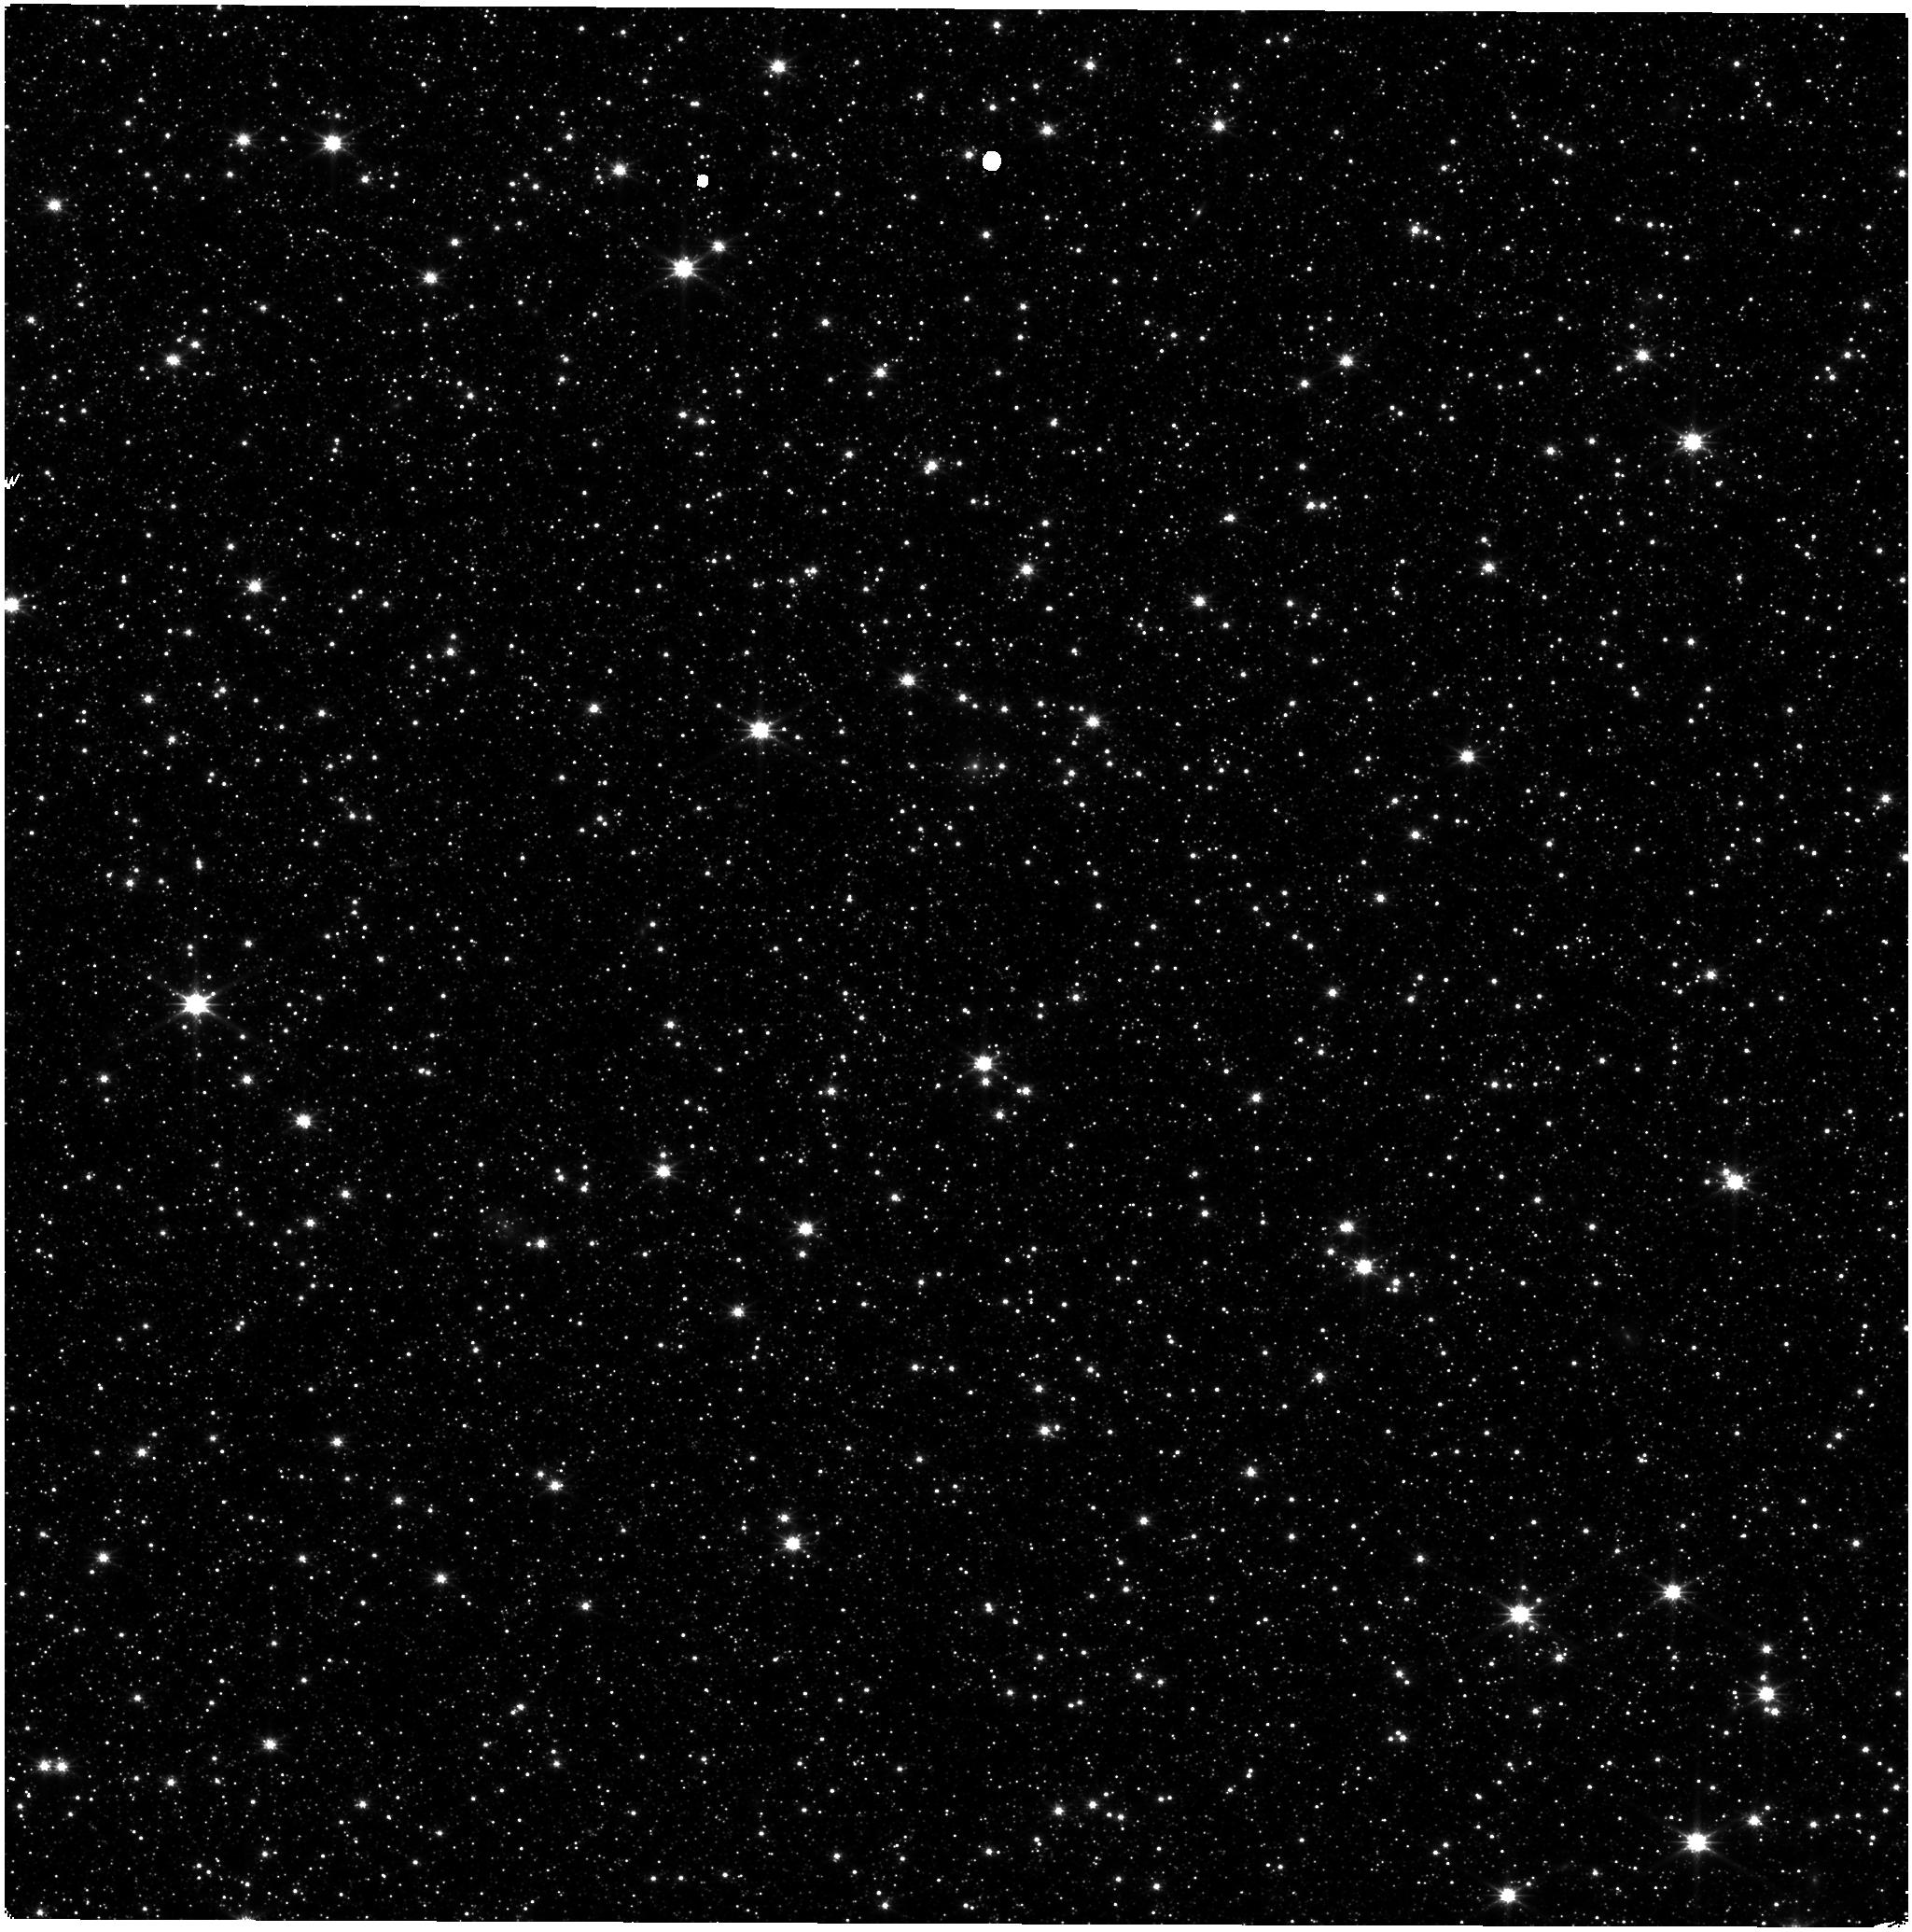
Target: LMC-NIRISS-FGS-ALIGNMENT. Instrument: NIRISS. Filter: CLEAR+F150W. Exposure: 11 min. Observation ID: jw01018-o006_t003_niriss_clear-f150w

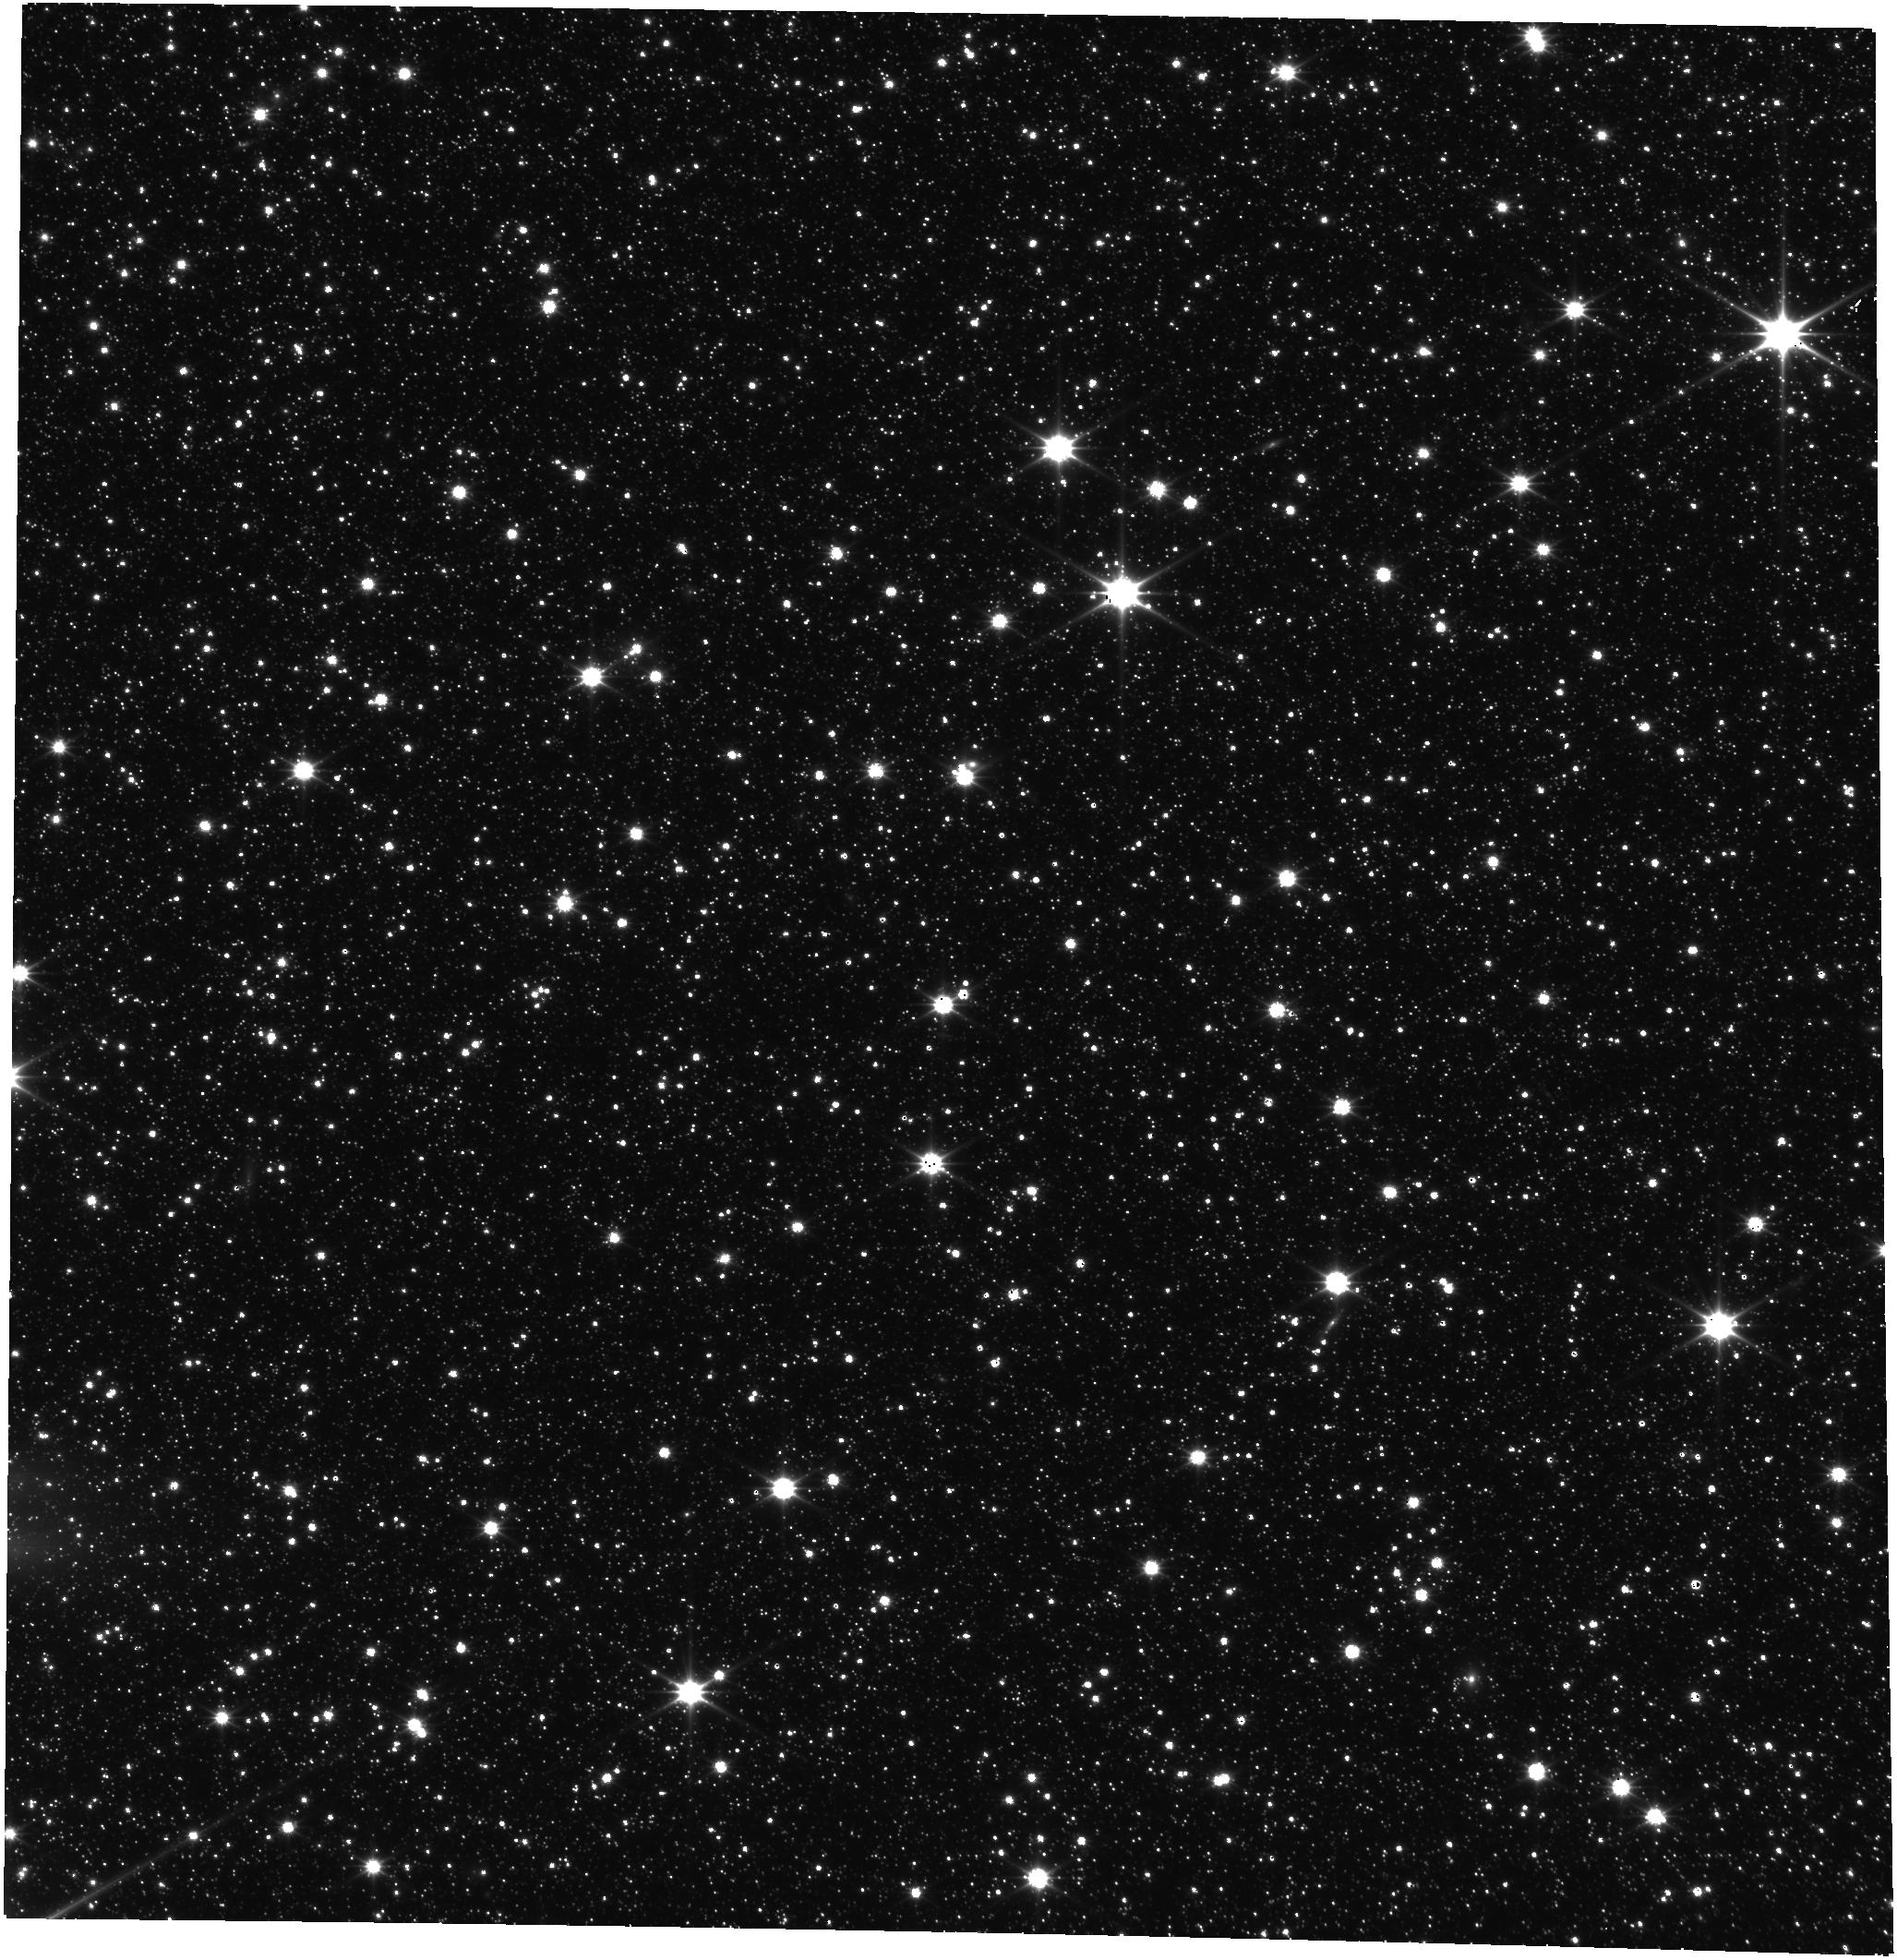
Target: LMC-NIRISS-FGS-ALIGNMENT. Instrument: FGS/FGS2. Filter: OPEN. Exposure: 9 min. Observation ID: jw01018-o006_t003_fgs_clear

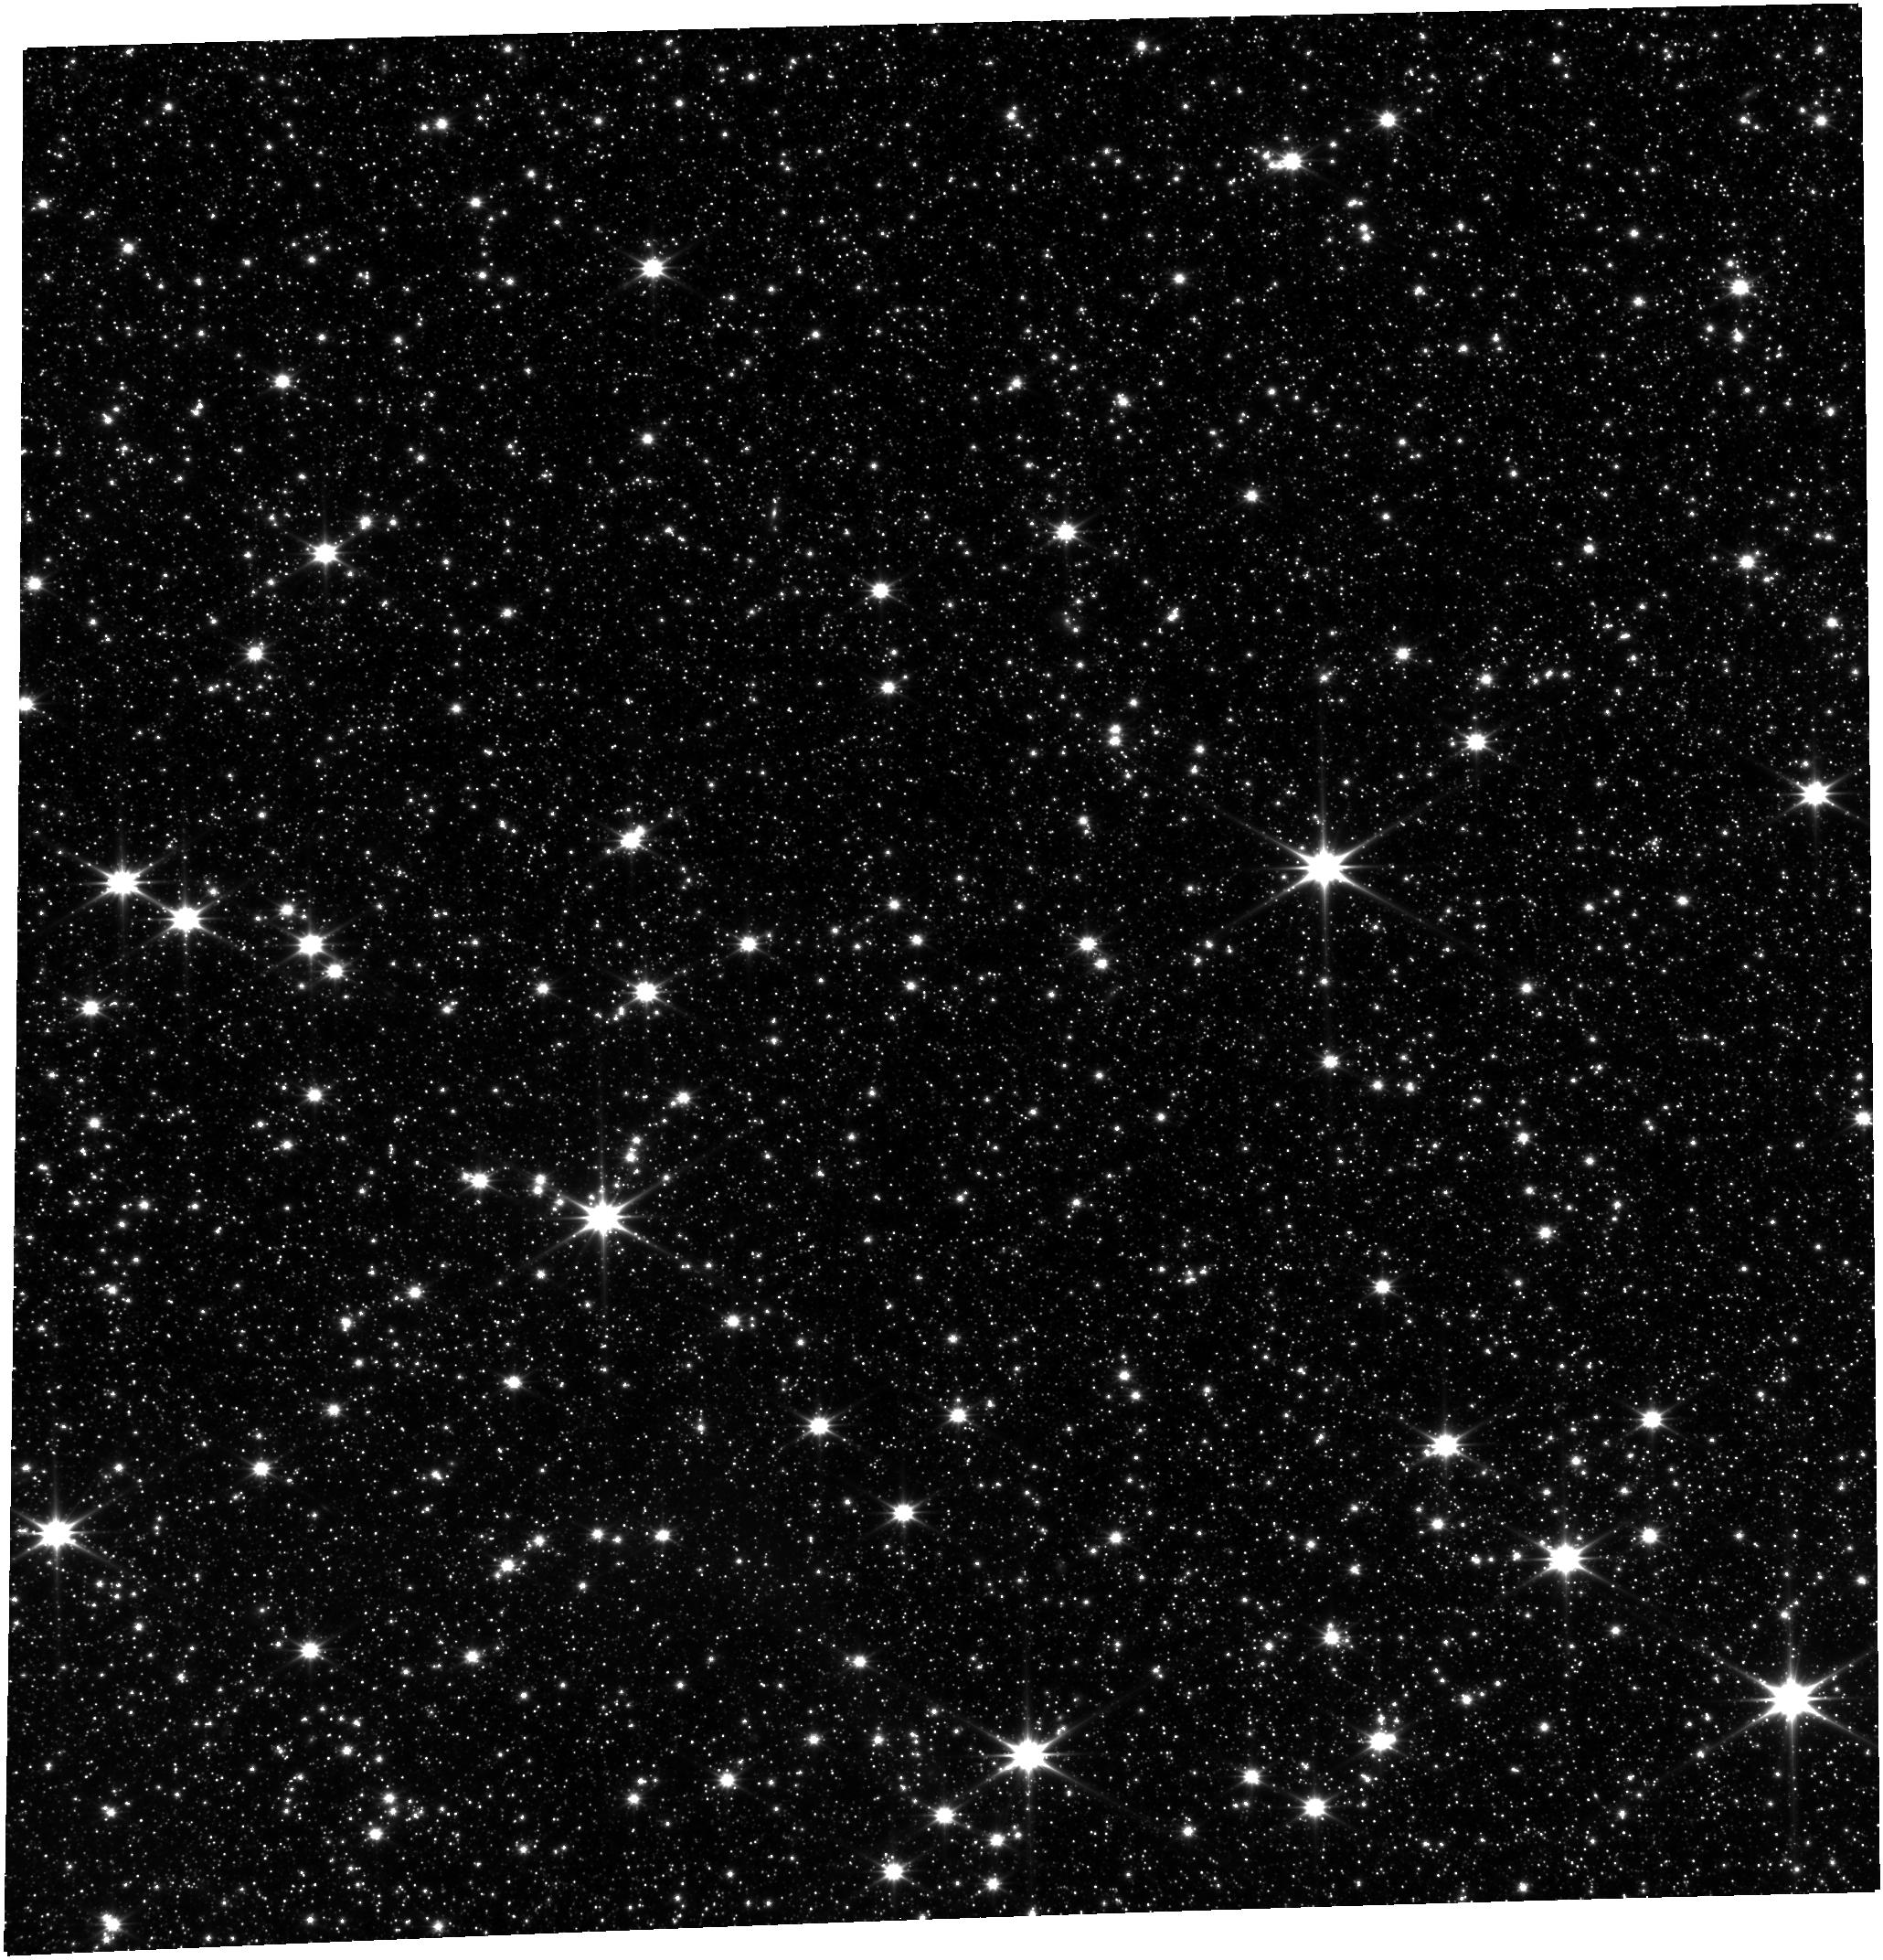
Target: LMC-NIRISS-FGS-ALIGNMENT. Instrument: FGS/FGS1. Filter: OPEN. Exposure: 9 min. Observation ID: jw01018-o005_t003_fgs_clear

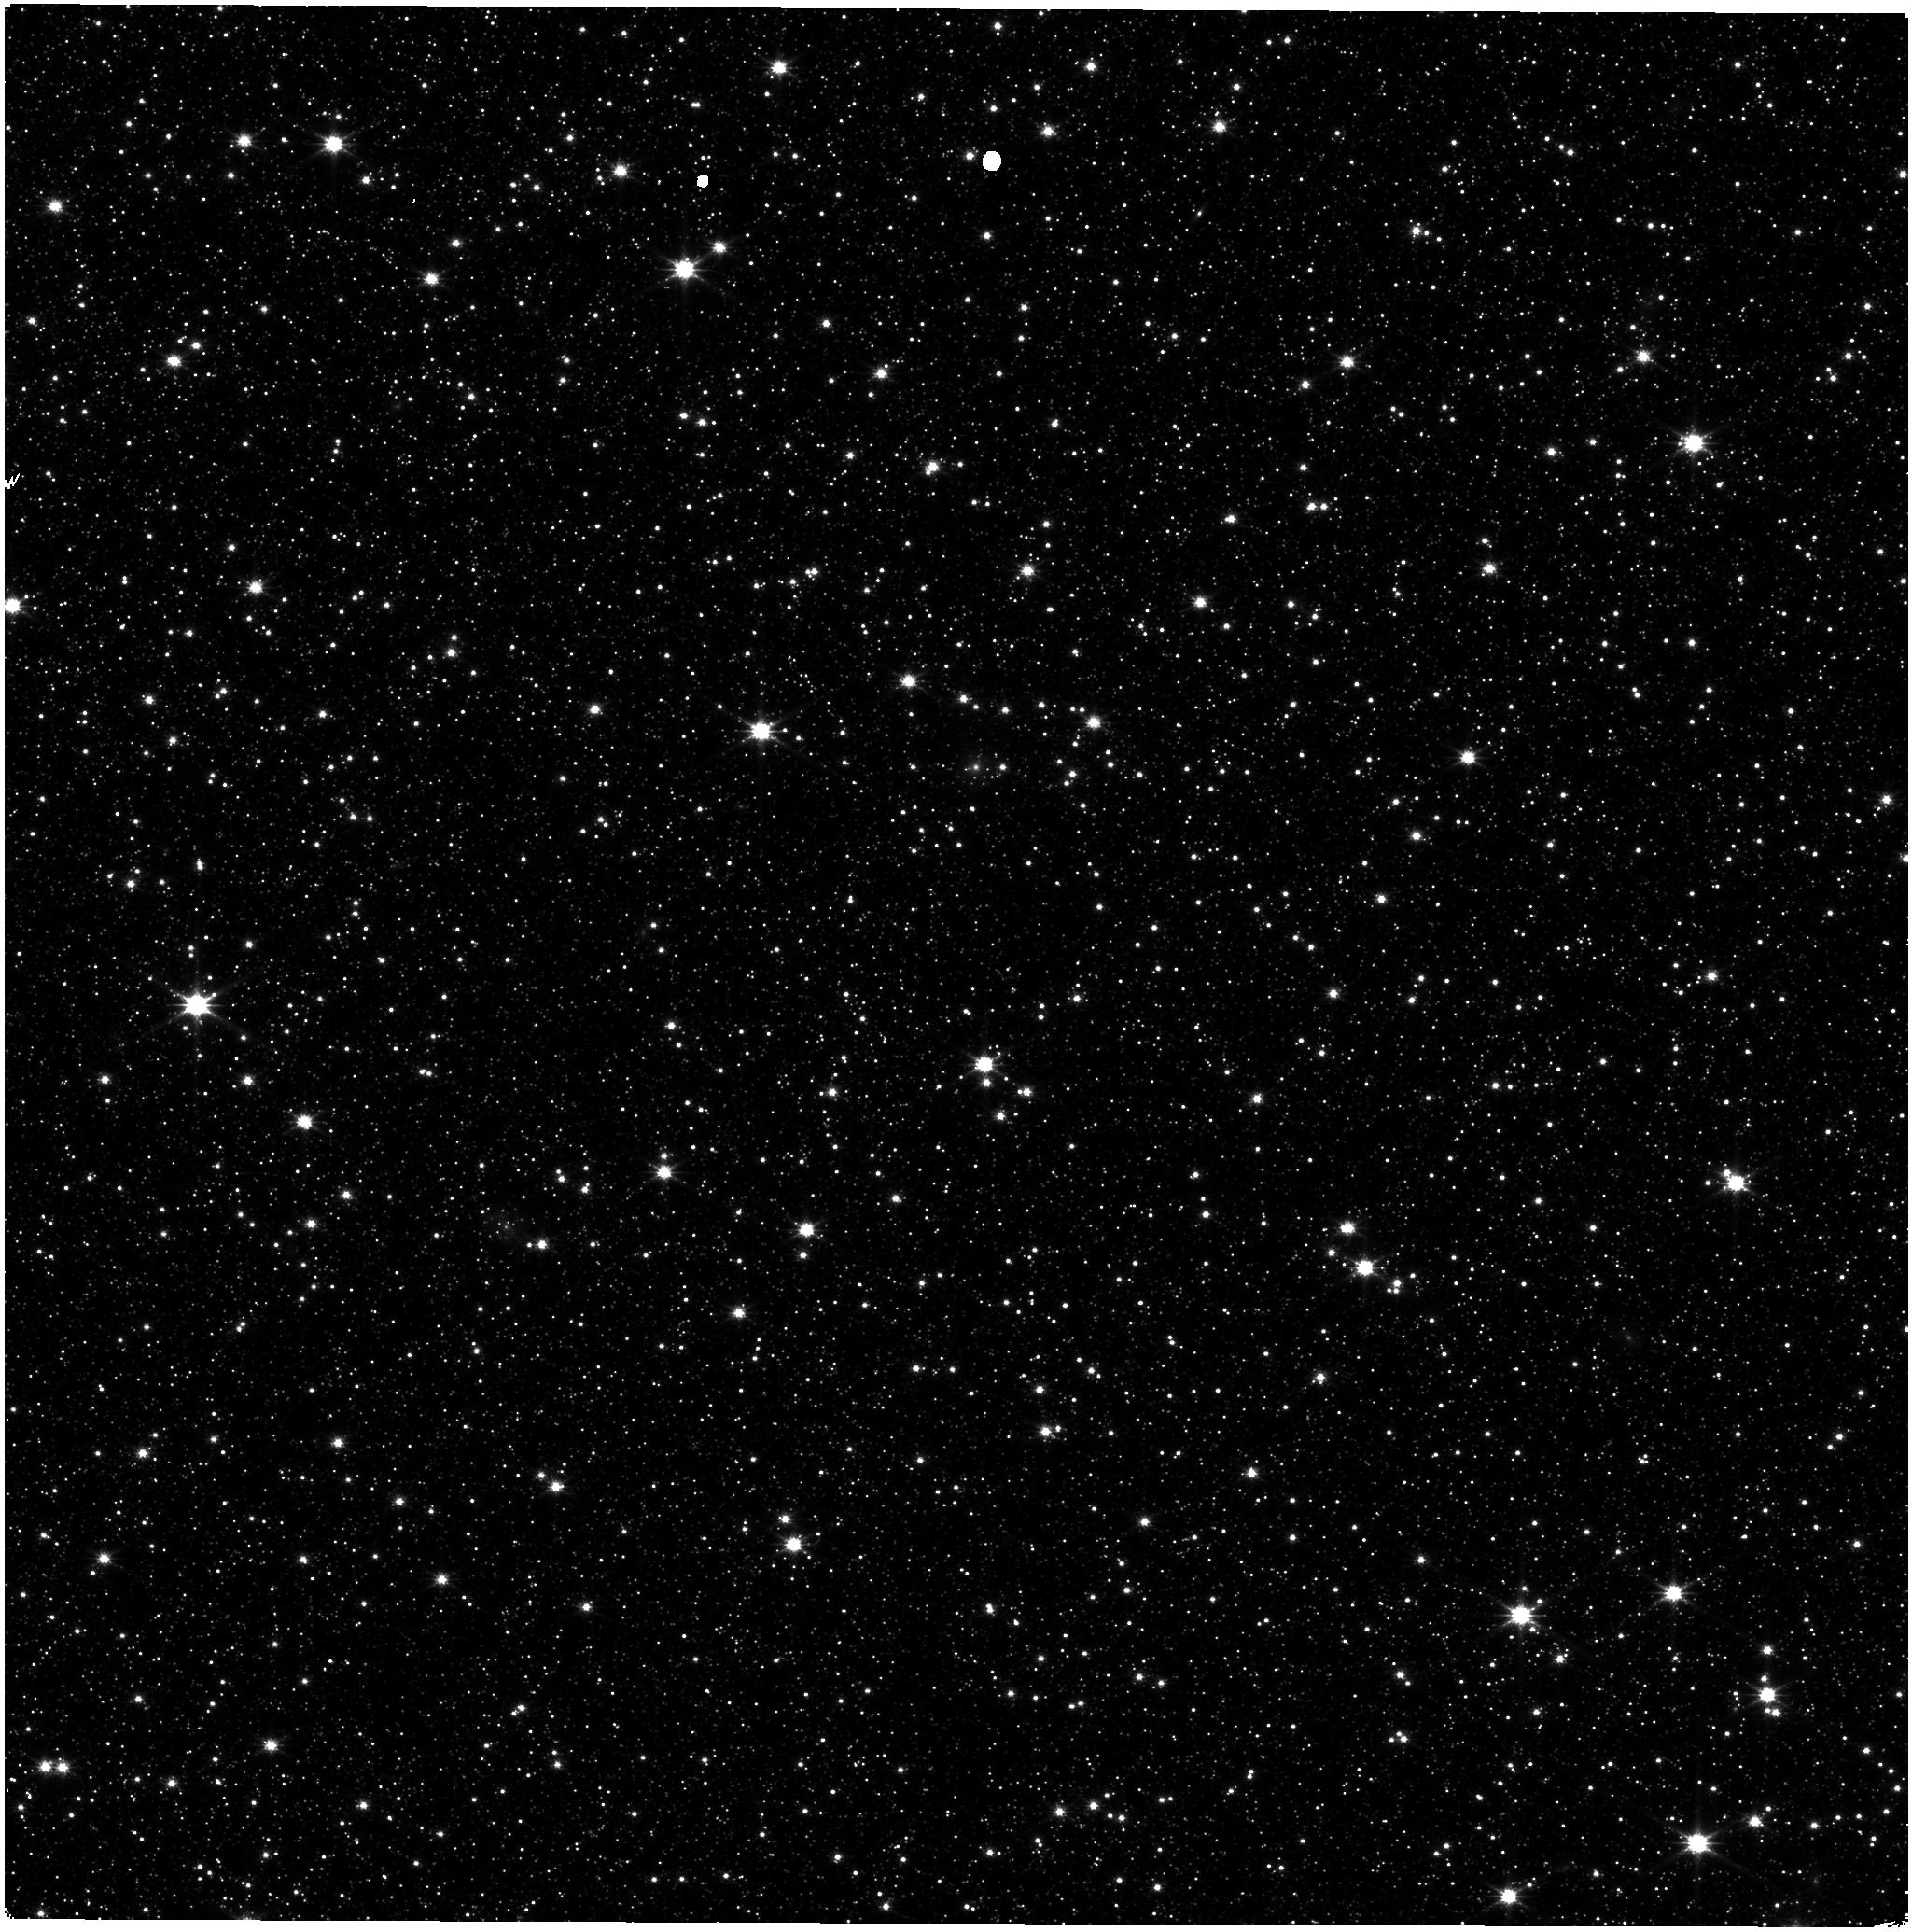
Target: LMC-NIRISS-FGS-ALIGNMENT. Instrument: NIRISS. Filter: CLEAR+F150W. Exposure: 11 min. Observation ID: jw01018-o005_t003_niriss_clear-f150w

FGS Guider Geometric Distortion and Scale (PI: Nelan, Edmund)

This proposal gathers the data needed to calibrate the geometric distortion of both FGS Guide channels to better than 5 mas. The LMC astrometric field is imaged via FGS in calibration mode, obtainning full frame images at three different positions within the astrometric field for each of the two channels.